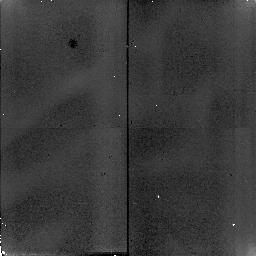
Target: TAU-CET
Instrument: NICMOS/NIC2
Filter: F110W
Exposure: 2 min
Observation ID: n4sc33010

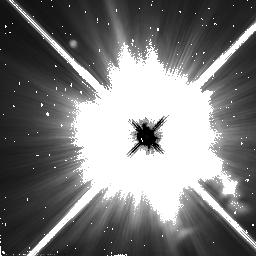
Target: PROCYON
Instrument: NICMOS/NIC2
Filter: F110W
Exposure: 2 min
Observation ID: n4sc40030

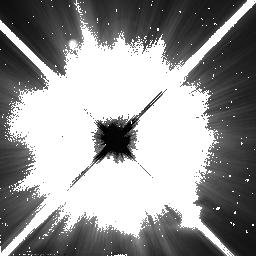
Target: SIRIUS
Instrument: NICMOS/NIC2
Filter: F110W
Exposure: 2 min
Observation ID: n4sc11030

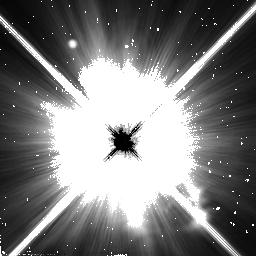
Target: PROCYON-2
Instrument: NICMOS/NIC2
Filter: F110W
Exposure: 2 min
Observation ID: n4sc41030

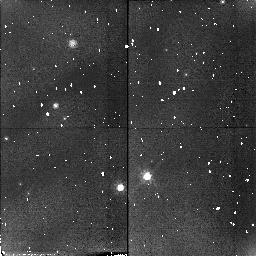
Target: ALTAIR
Instrument: NICMOS/NIC2
Filter: F110W
Exposure: 2 min
Observation ID: n4sc21030

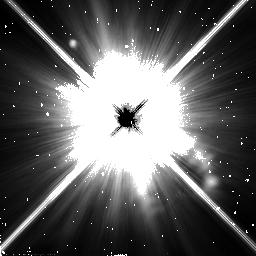
Target: ALTAIR-2
Instrument: NICMOS/NIC2
Filter: F110W
Exposure: 2 min
Observation ID: n4sc20030

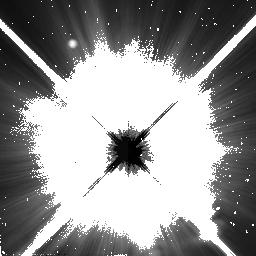
Target: SIRIUS
Instrument: NICMOS/NIC2
Filter: F110W
Exposure: 2 min
Observation ID: n4sc10030

A Search for Zodiacal Dust around Bright Nearby Stars (PI: Brown, Michael E)

Dust particles around a main sequence star are quickly removed by Poynting-Robertson drag, therefore the existence of such dust is an almost certain signature of a current presence of a population of larger bodies in orbit around the star. Around the sun, dust appears to be confined to the inner solar system, where a belt of zodiacal dust is replenished by collisions between asteroids and the outgassing of comets. Observations of dust in the inner regions of nearby stellar systems would allow us to infer the presence of such bodies and possibly a planetary system around those stars. Little is currently known about dust within about 5 AU of main sequence stars: observations of IRAS excess emissions and groundbased coronographic observations of scattered light from dust are both sensitive chiefly to dust much further from the central star. We therefore propose a NICMOS coronographic survey of bright nearby stars in order to begin to characterize the zodiacal dust environments in nearby main sequence stars. This survey should be sensitive to optical depths of dust an order of magnitude greater than that known to exist around the sun, providing the first good limits on these dust populations and the small orbiting bodies from which they come.